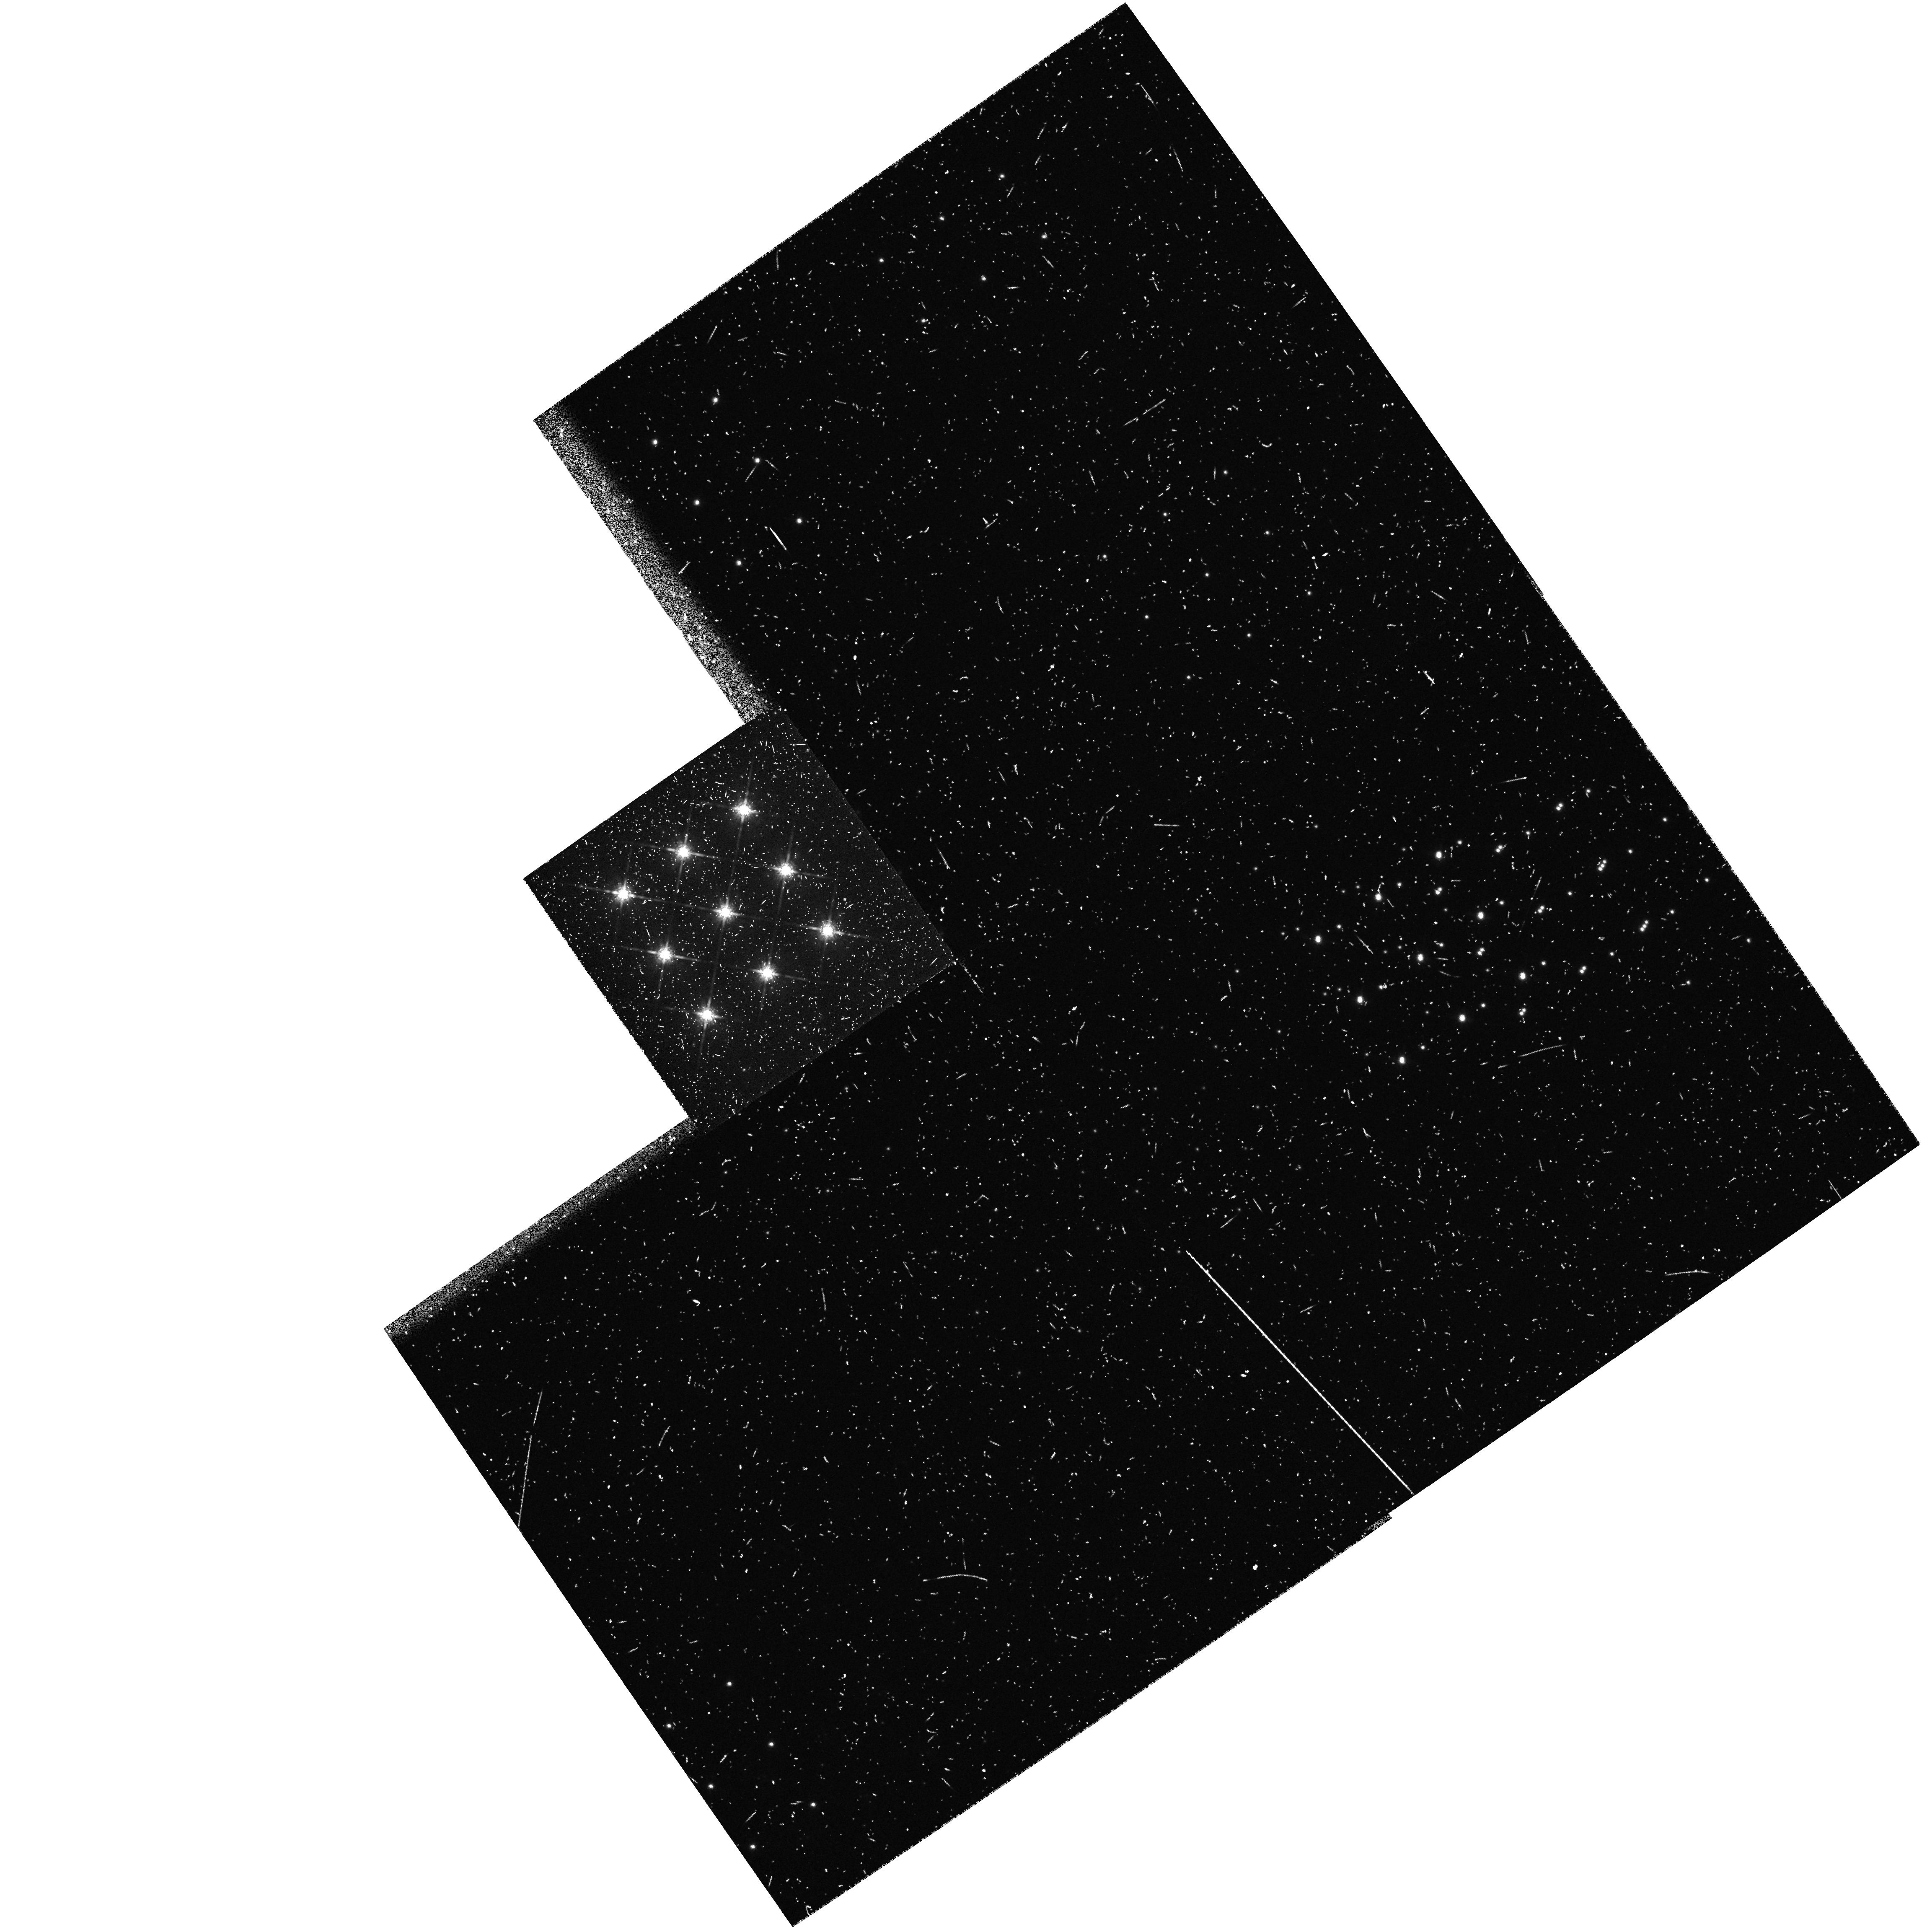
Target: HBC347. Instrument: WFPC2/PC. Filter: F785LP. Exposure: 1 min. Observation ID: hst_5474_02_wfpc2_pc_f785lp_u2l802

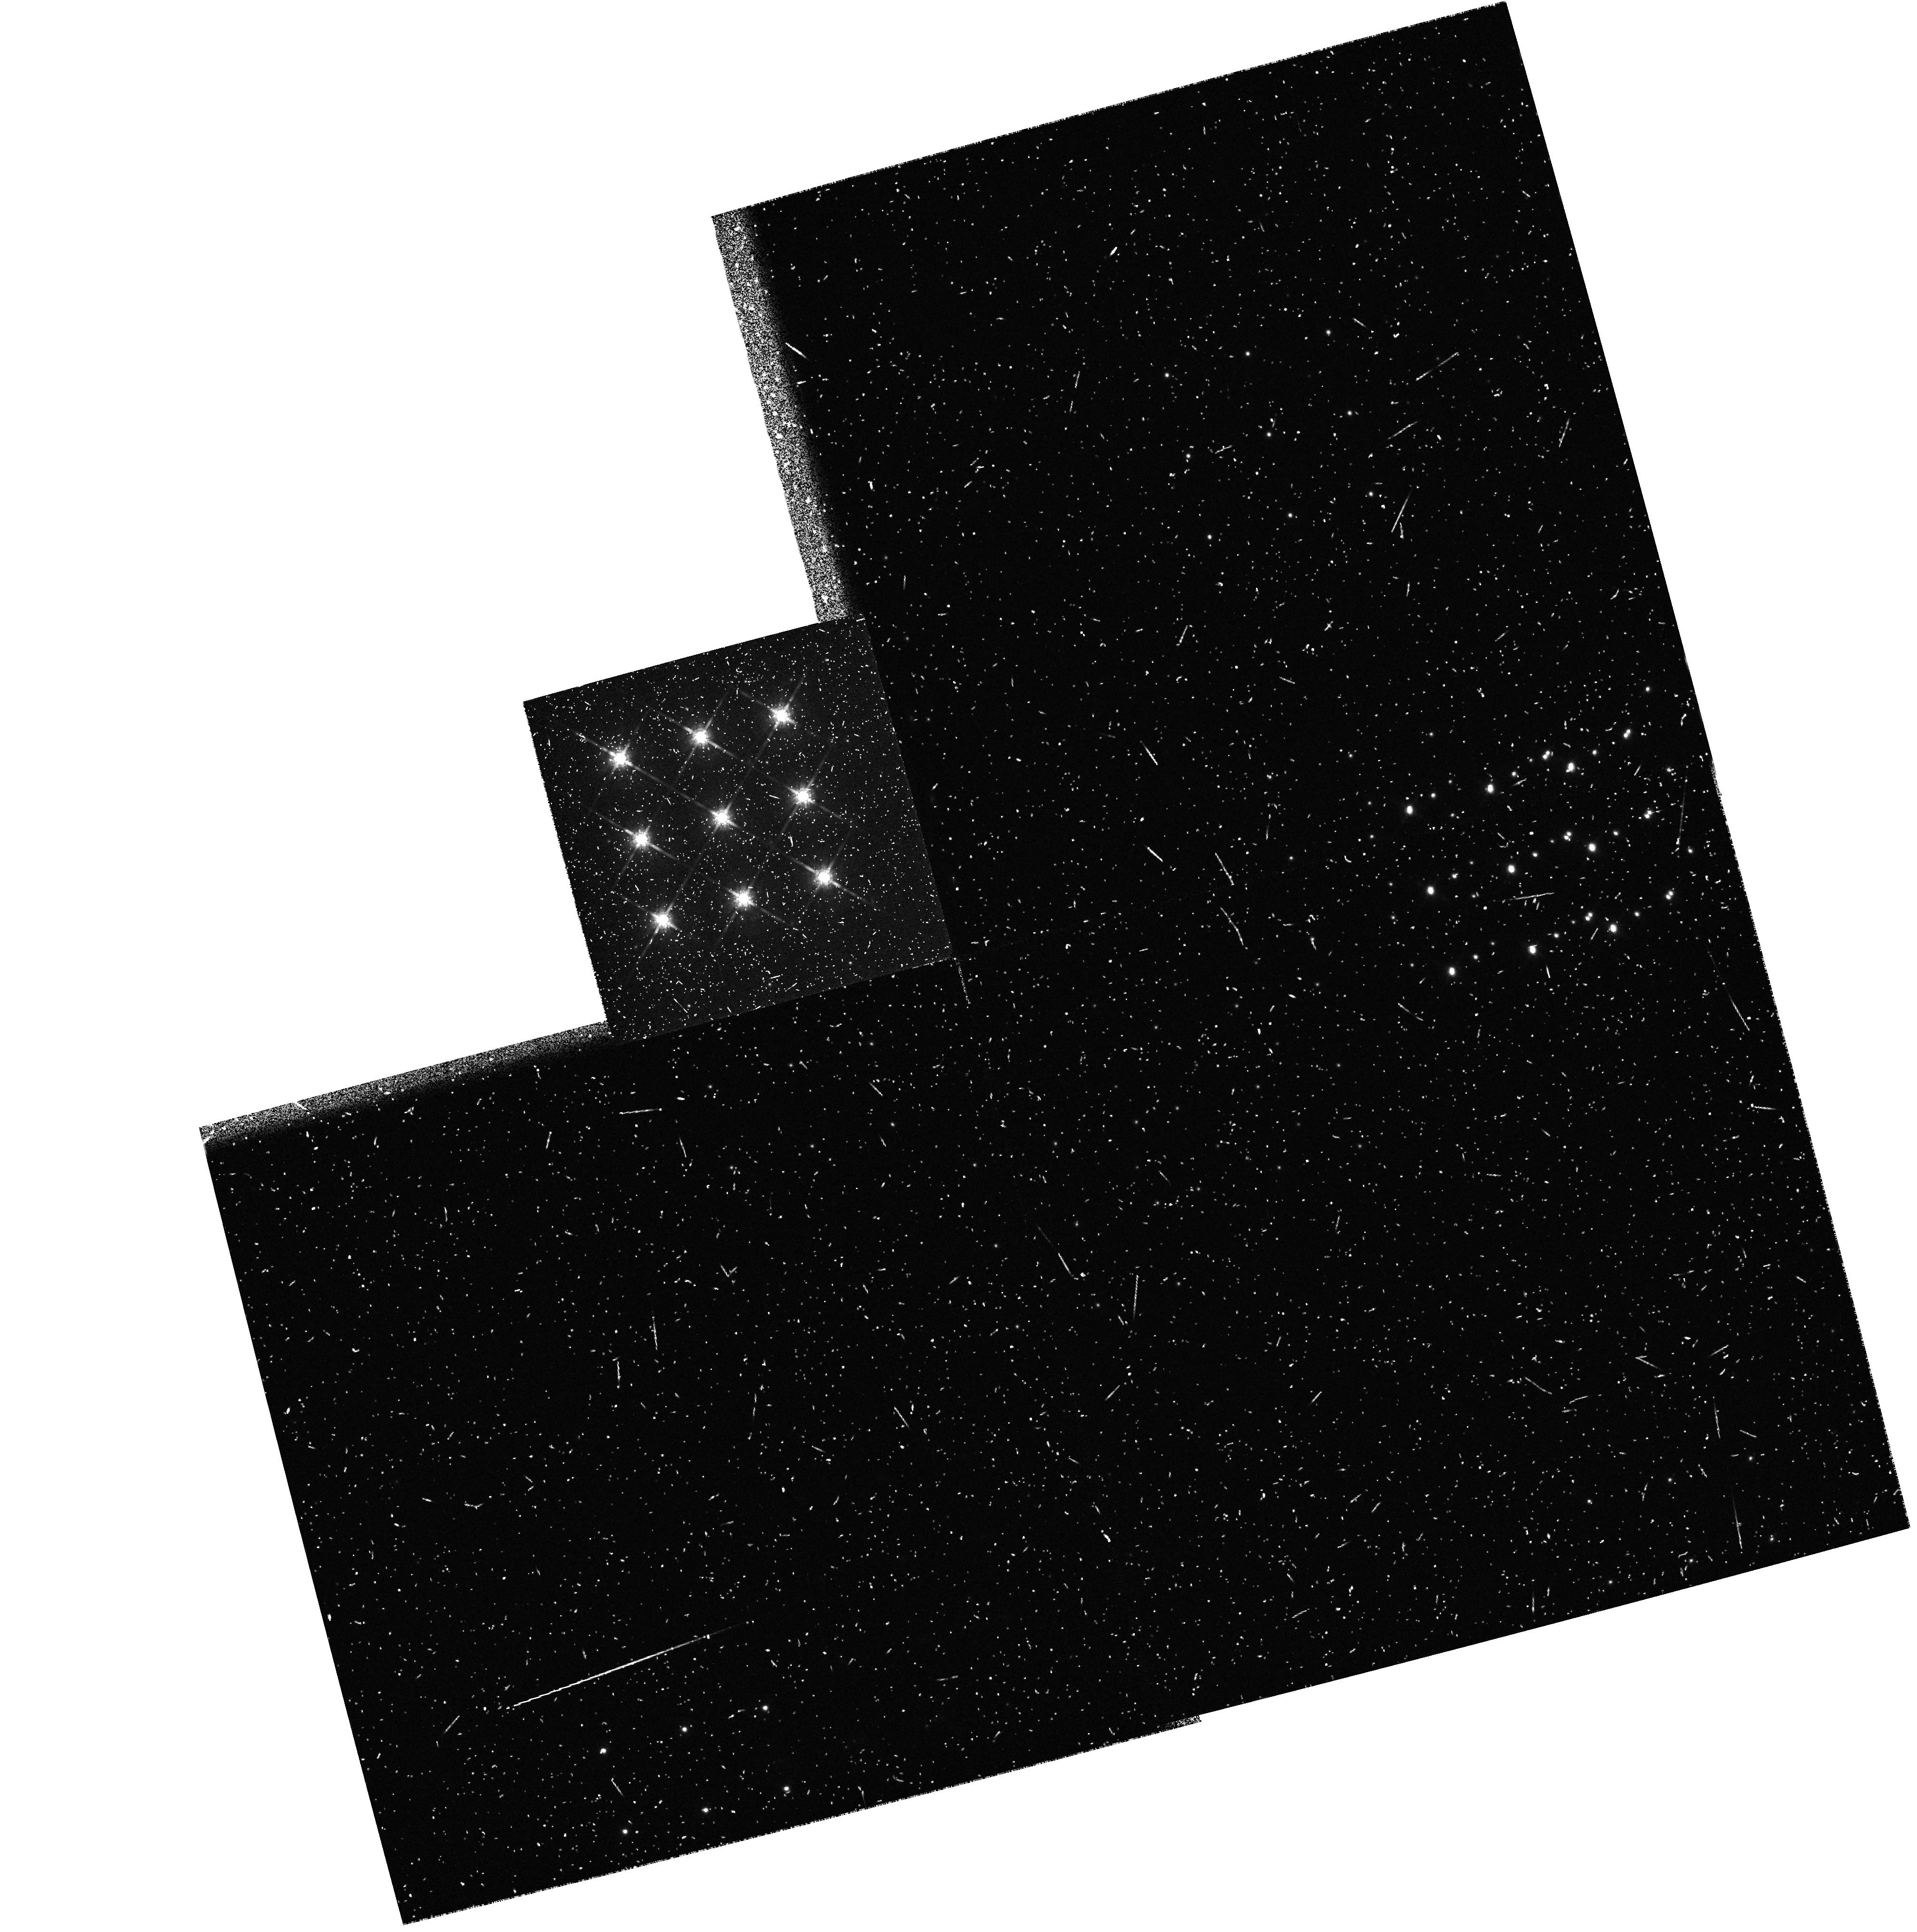
Target: HBC347. Instrument: WFPC2/PC. Filter: F785LP. Exposure: 1 min. Observation ID: hst_5474_01_wfpc2_pc_f785lp_u2l801

THE SEARCH FOR SUPERPLANETS AROUND WEAK T-TAURI STARS:TEST EXPOS (PI: Brown, Robert L.)

This project is a search for 'superplanets' around selected pre-main sequence stars in I band using Planetary Camera II. The superplanets will be detected in their intrinsic thermal radiation. The detectability factors are stellar age and spectral type, and mass and semi-major orbital axis of the superplanet. Because of the superb peak-to-wing ratio of its point spread function after spherical aberration is corrected, HST is uniquely capable of performing this survey and determining the statistical occurrence of superplanets.